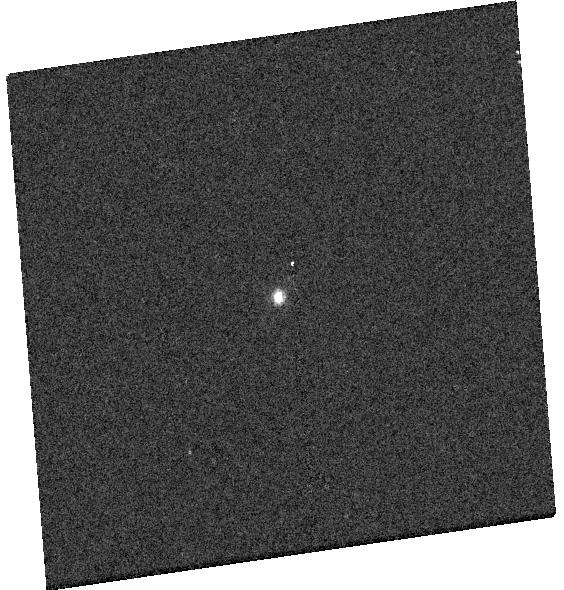
Target: GD-153
Instrument: WFC3/UVIS
Filter: F658N
Exposure: 2 min
Observation ID: hst_17361_04_wfc3_uvis_f658n_if6h04

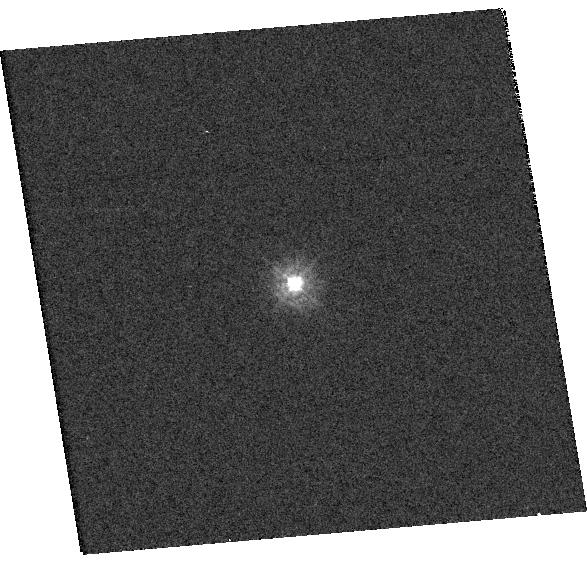
Target: TYC-4212-455-1
Instrument: WFC3/UVIS
Filter: F275W
Exposure: 1 min
Observation ID: hst_17361_15_wfc3_uvis_f275w_if6h15

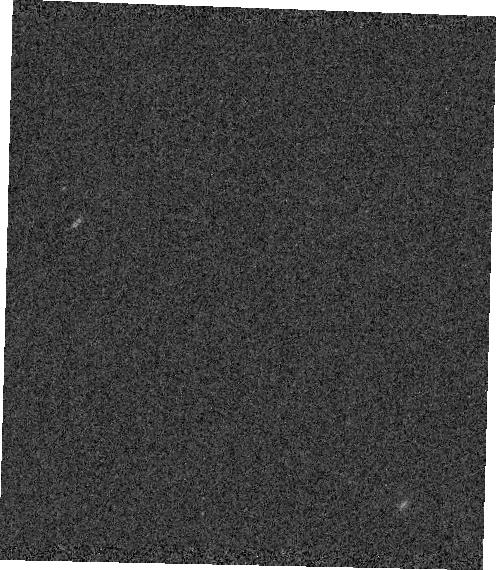
Target: GRW+70
Instrument: WFC3/IR
Filter: F167N
Exposure: 3 min
Observation ID: hst_17361_18_wfc3_ir_f167n_if6h18

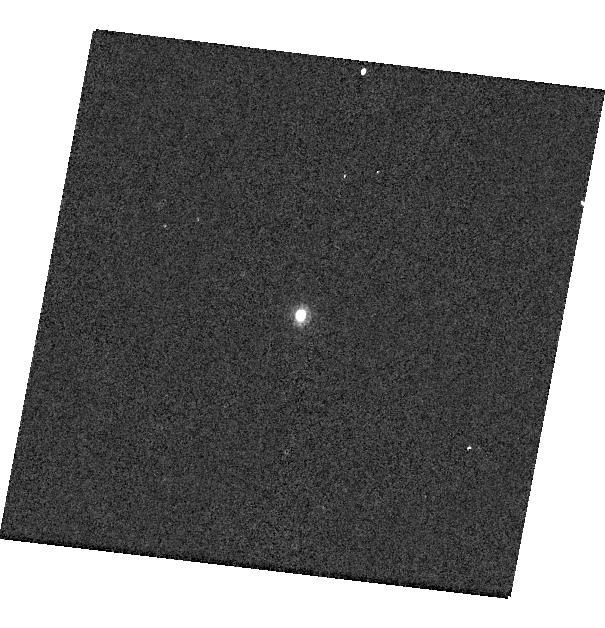
Target: P330E
Instrument: WFC3/UVIS
Filter: F953N
Exposure: 1 min
Observation ID: hst_17361_a4_wfc3_uvis_f953n_if6ha4

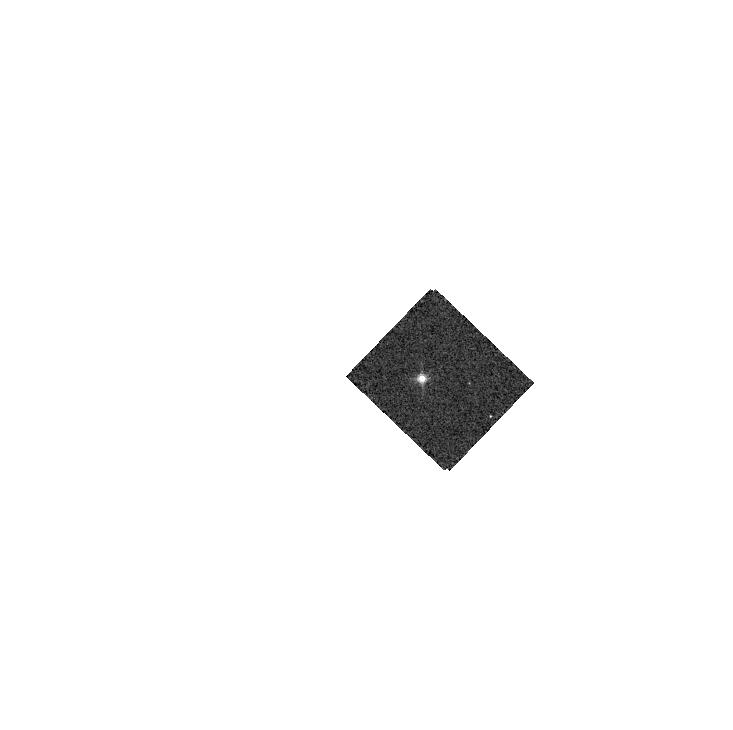
Target: GD-71
Instrument: WFC3/IR
Filter: F132N
Exposure: 1 min
Observation ID: hst_17361_19_wfc3_ir_f132n_if6h19

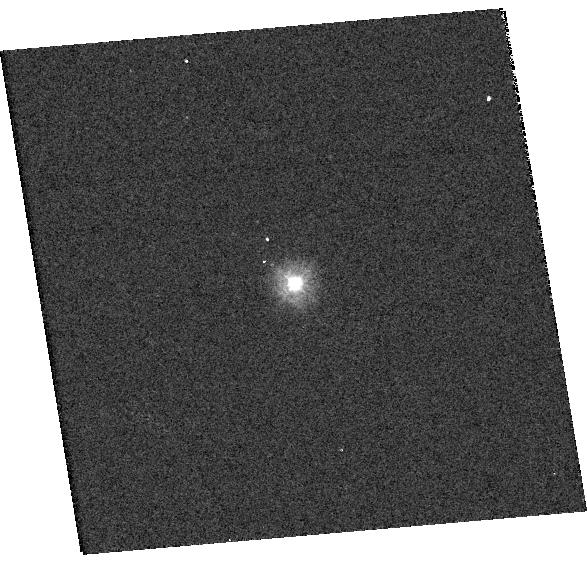
Target: TYC-4212-455-1
Instrument: WFC3/UVIS
Filter: F225W
Exposure: 2 min
Observation ID: hst_17361_15_wfc3_uvis_f225w_if6h15

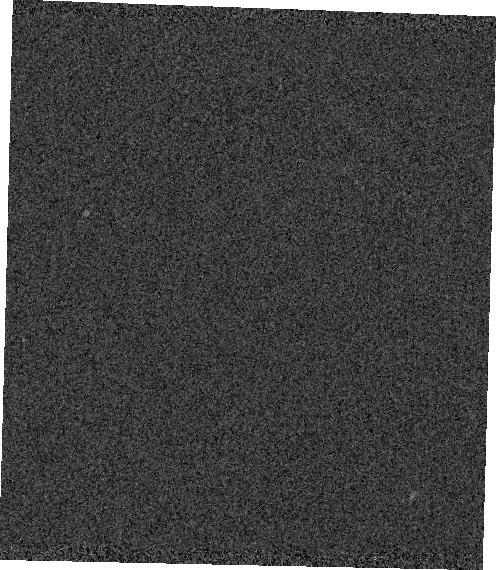
Target: GRW+70
Instrument: WFC3/IR
Filter: F130N
Exposure: 1 min
Observation ID: hst_17361_18_wfc3_ir_f130n_if6h18

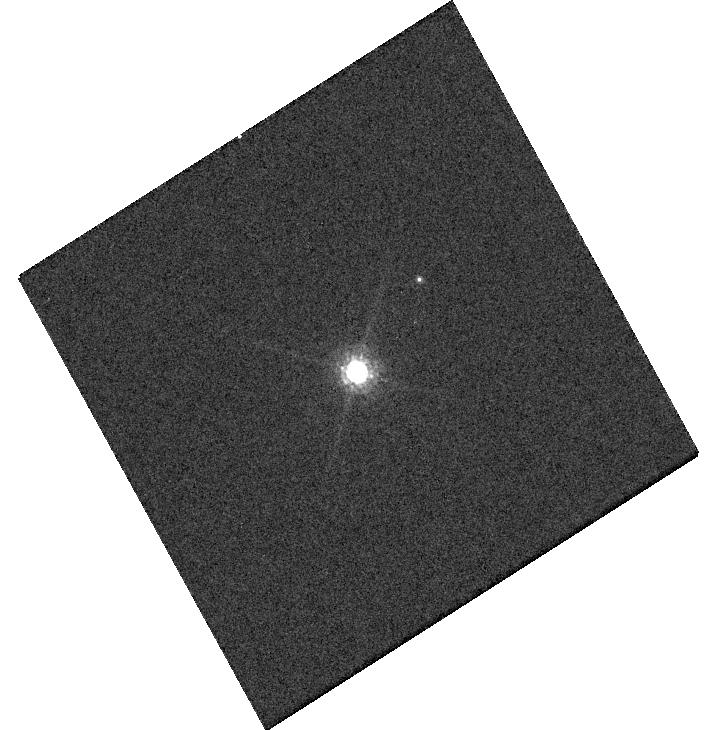
Target: GRW+70
Instrument: WFC3/UVIS
Filter: F850LP
Exposure: 2 min
Observation ID: hst_17361_a7_wfc3_uvis_f850lp_if6ha7

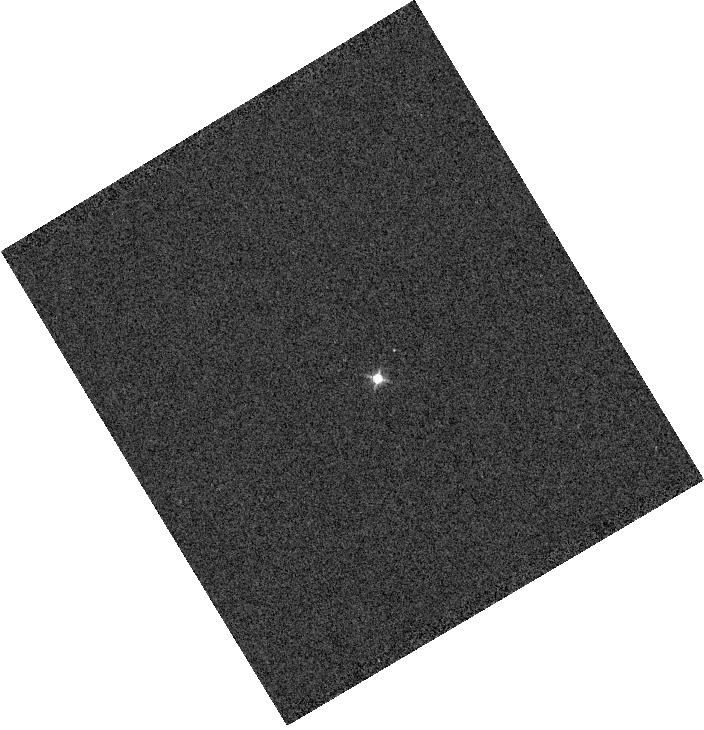
Target: GRW+70
Instrument: WFC3/IR
Filter: F126N
Exposure: 1 min
Observation ID: hst_17361_70_wfc3_ir_f126n_if6h70

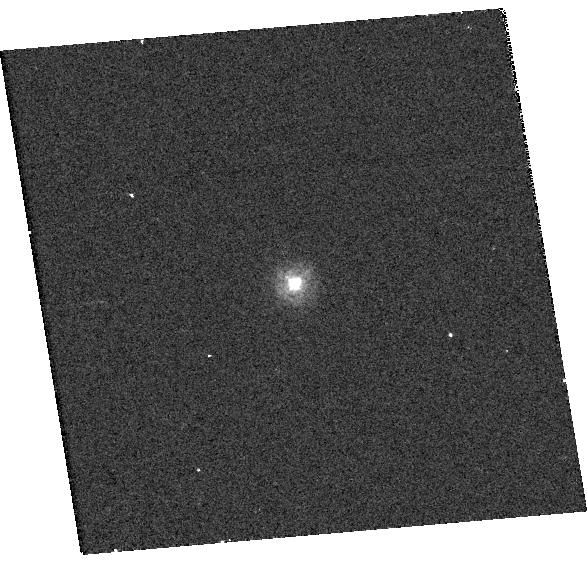
Target: TYC-4212-455-1
Instrument: WFC3/UVIS
Filter: F218W
Exposure: 3 min
Observation ID: hst_17361_15_wfc3_uvis_f218w_if6h15

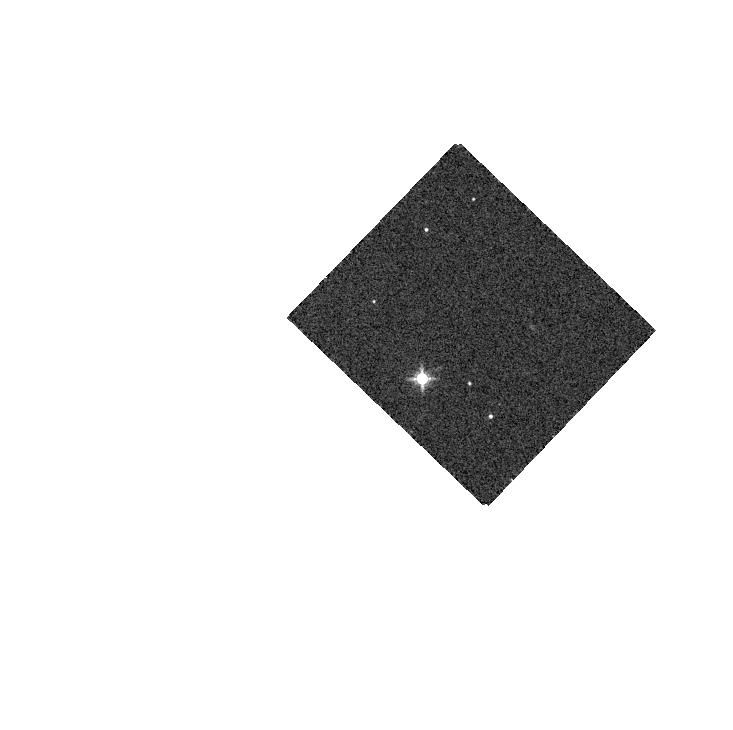
Target: GD-71
Instrument: WFC3/IR
Filter: F139M
Exposure: 1 min
Observation ID: hst_17361_19_wfc3_ir_f139m_if6h19

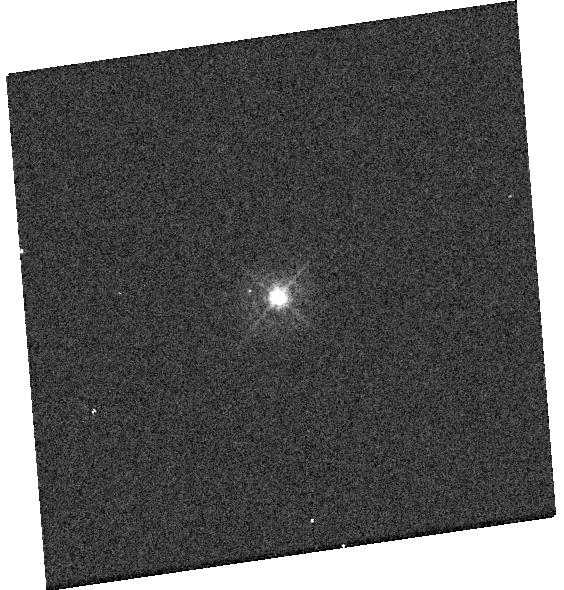
Target: GD-153
Instrument: WFC3/UVIS
Filter: F395N
Exposure: 1 min
Observation ID: hst_17361_04_wfc3_uvis_f395n_if6h04

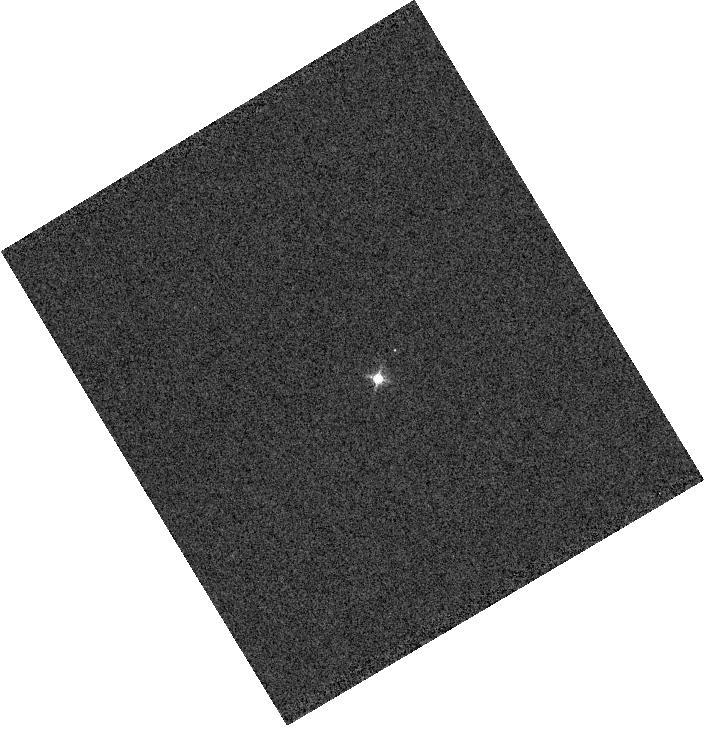
Target: GRW+70
Instrument: WFC3/IR
Filter: F128N
Exposure: 1 min
Observation ID: hst_17361_70_wfc3_ir_f128n_if6h70

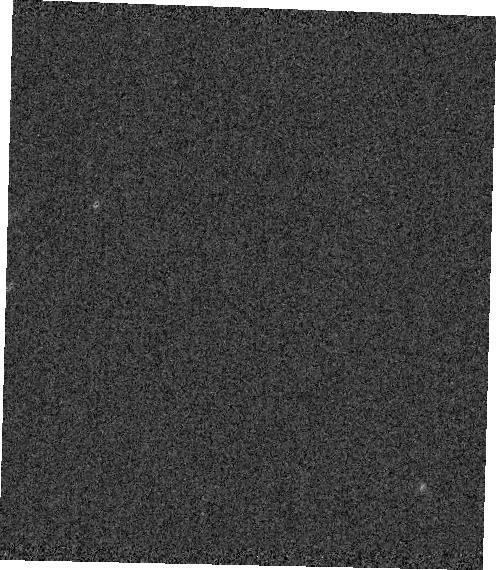
Target: GRW+70
Instrument: WFC3/IR
Filter: F164N
Exposure: 2 min
Observation ID: hst_17361_18_wfc3_ir_f164n_if6h18

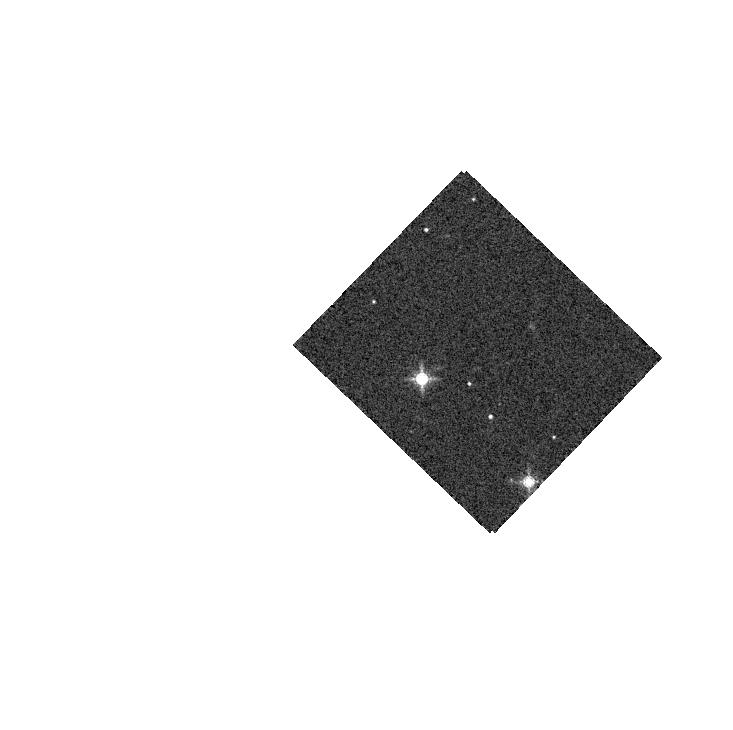
Target: GD-71
Instrument: WFC3/IR
Filter: F153M
Exposure: 1 min
Observation ID: hst_17361_19_wfc3_ir_f153m_if6h19

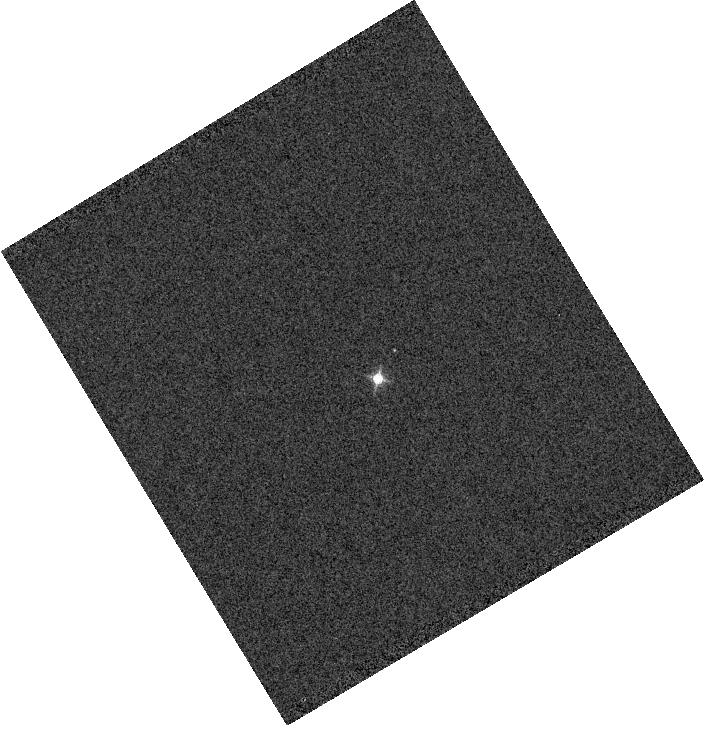
Target: GRW+70
Instrument: WFC3/IR
Filter: F130N
Exposure: 1 min
Observation ID: hst_17361_70_wfc3_ir_f130n_if6h70

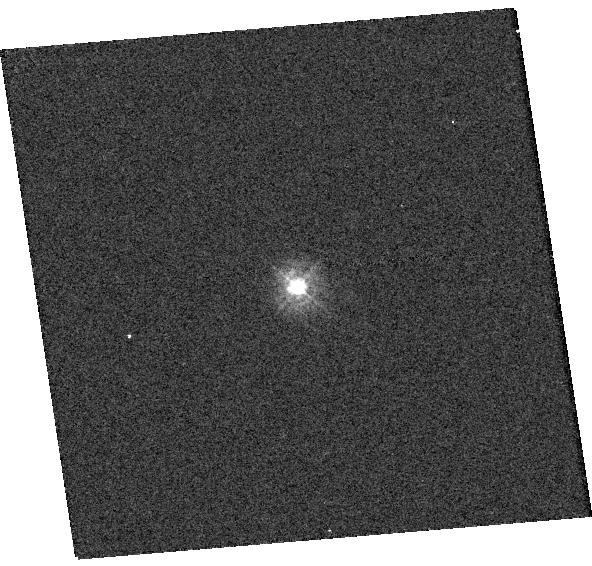
Target: TYC-4212-455-1
Instrument: WFC3/UVIS
Filter: F275W
Exposure: 1 min
Observation ID: hst_17361_16_wfc3_uvis_f275w_if6h16

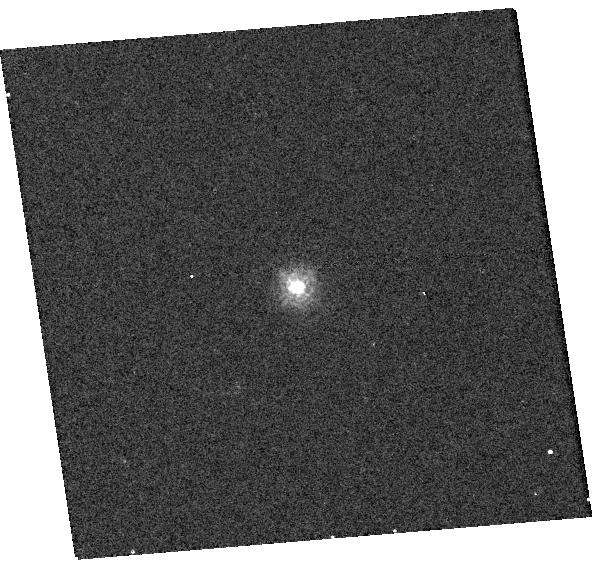
Target: TYC-4212-455-1
Instrument: WFC3/UVIS
Filter: F218W
Exposure: 3 min
Observation ID: hst_17361_16_wfc3_uvis_f218w_if6h16

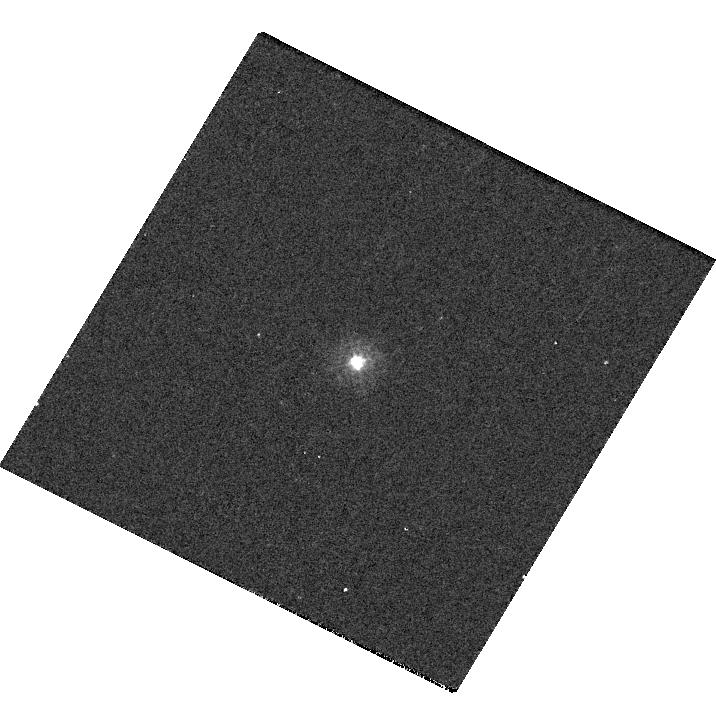
Target: P330E
Instrument: WFC3/UVIS
Filter: F275W
Exposure: 4 min
Observation ID: hst_17361_62_wfc3_uvis_f275w_if6h62

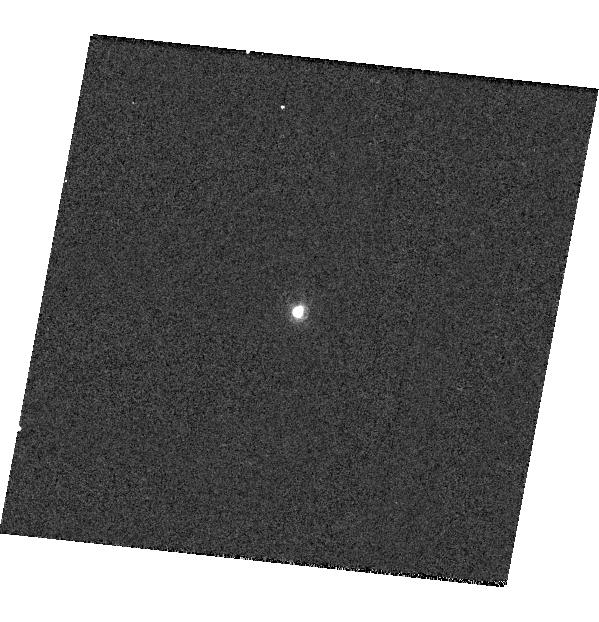
Target: P330E
Instrument: WFC3/UVIS
Filter: F953N
Exposure: 1 min
Observation ID: hst_17361_14_wfc3_uvis_f953n_if6h14

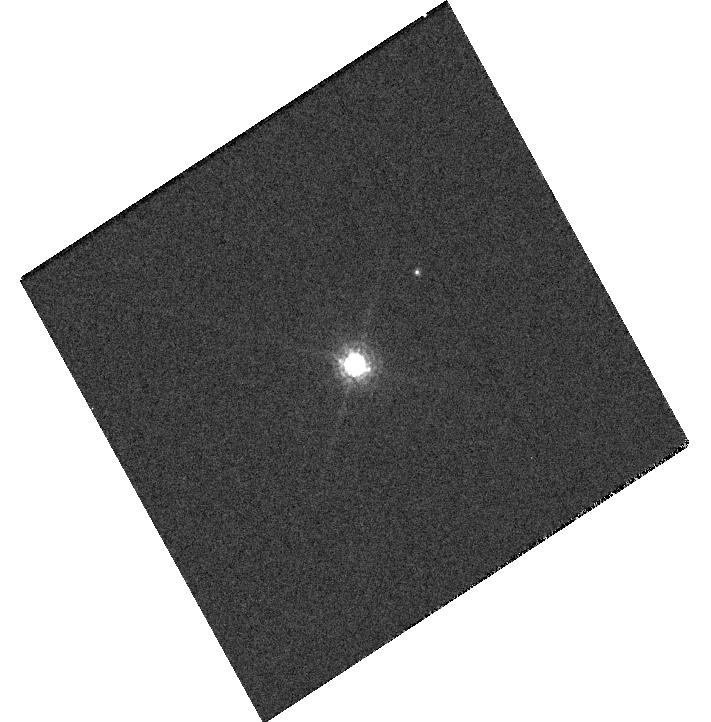
Target: GRW+70
Instrument: WFC3/UVIS
Filter: F850LP
Exposure: 2 min
Observation ID: hst_17361_07_wfc3_uvis_f850lp_if6h07

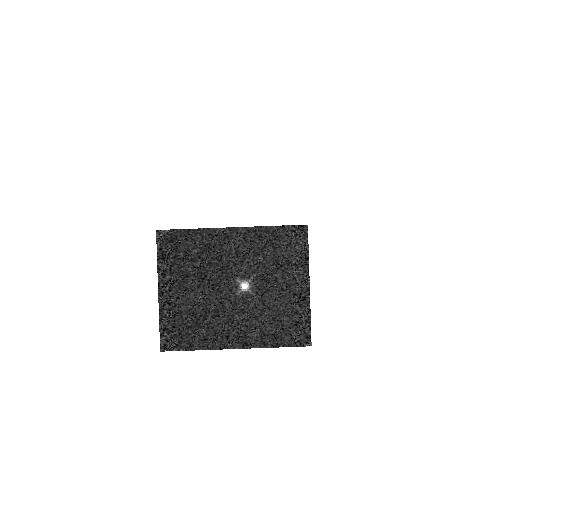
Target: GD-153
Instrument: WFC3/IR
Filter: F132N
Exposure: 2 min
Observation ID: hst_17361_17_wfc3_ir_f132n_if6h17

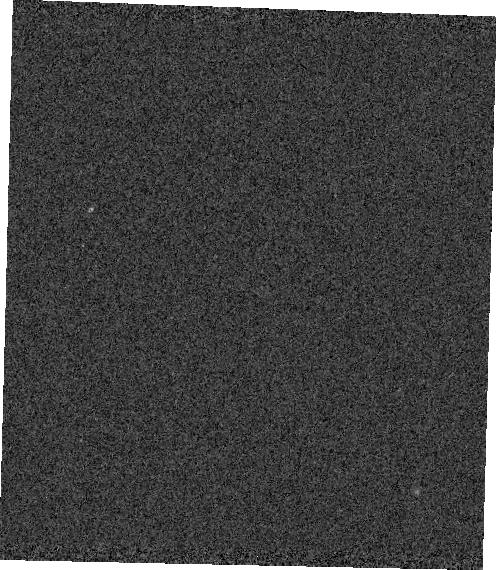
Target: GRW+70
Instrument: WFC3/IR
Filter: F132N
Exposure: 1 min
Observation ID: hst_17361_18_wfc3_ir_f132n_if6h18

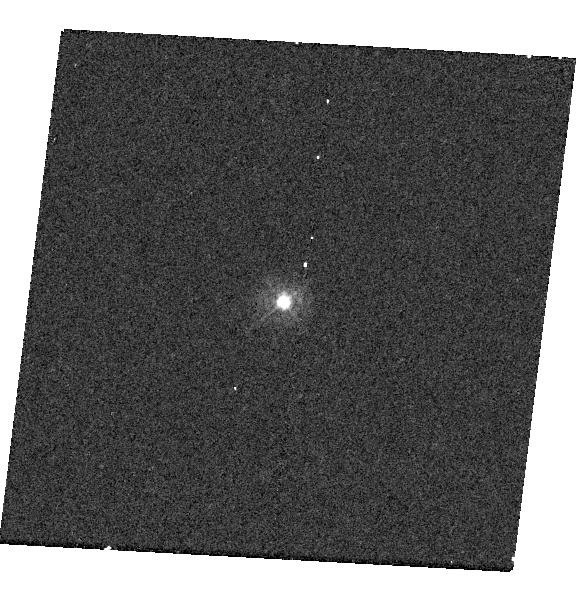
Target: P330E
Instrument: WFC3/UVIS
Filter: F275W
Exposure: 4 min
Observation ID: hst_17361_13_wfc3_uvis_f275w_if6h13

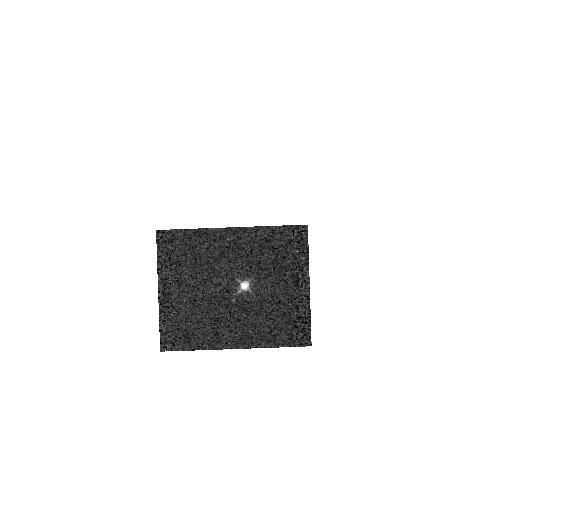
Target: GD-153
Instrument: WFC3/IR
Filter: F128N
Exposure: 2 min
Observation ID: hst_17361_17_wfc3_ir_f128n_if6h17

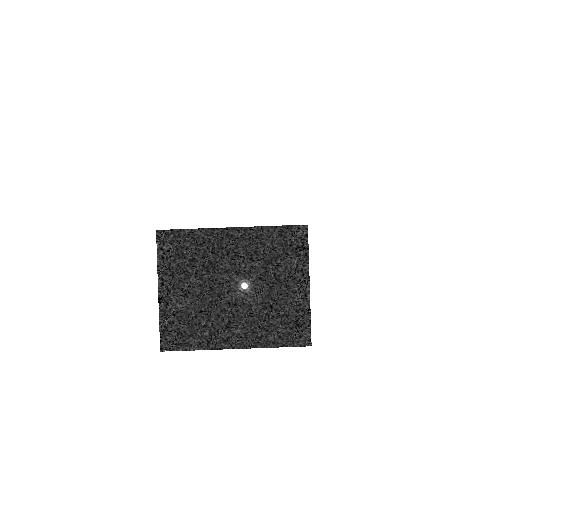
Target: GD-153
Instrument: WFC3/IR
Filter: F164N
Exposure: 2 min
Observation ID: hst_17361_17_wfc3_ir_f164n_if6h17

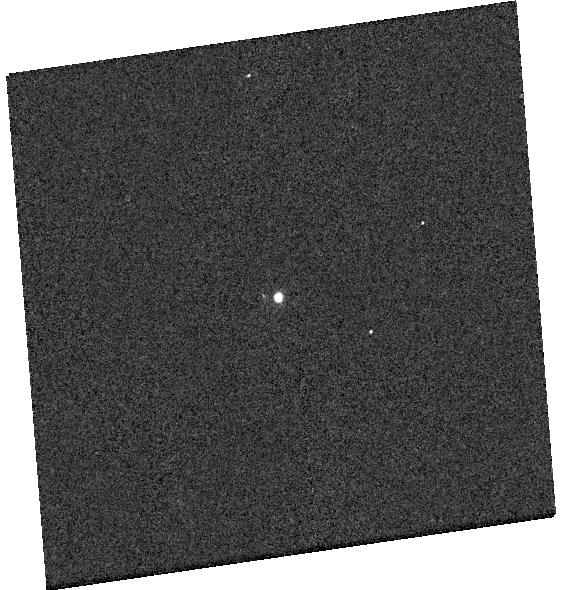
Target: GD-153
Instrument: WFC3/UVIS
Filter: F953N
Exposure: 2 min
Observation ID: hst_17361_04_wfc3_uvis_f953n_if6h04

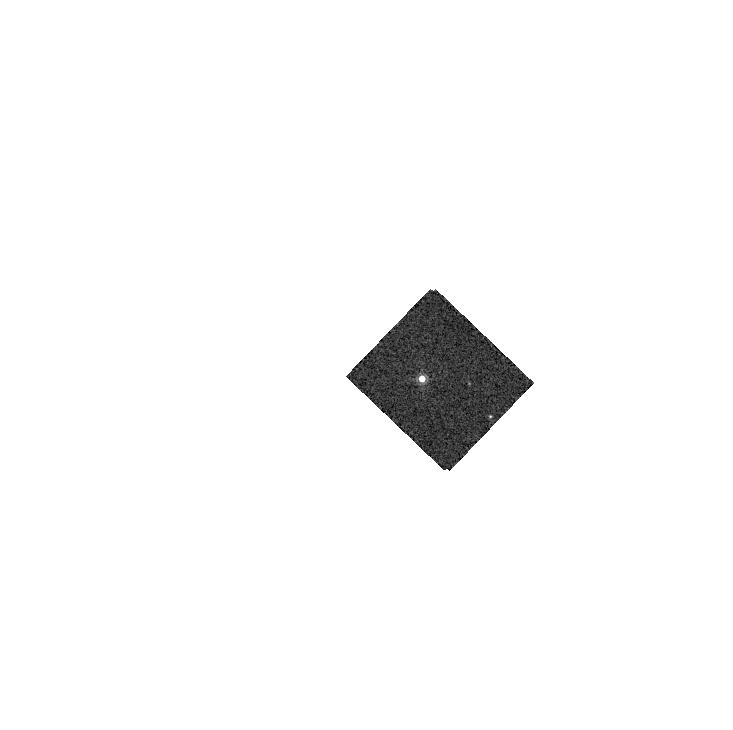
Target: GD-71
Instrument: WFC3/IR
Filter: F167N
Exposure: 1 min
Observation ID: hst_17361_19_wfc3_ir_f167n_if6h19

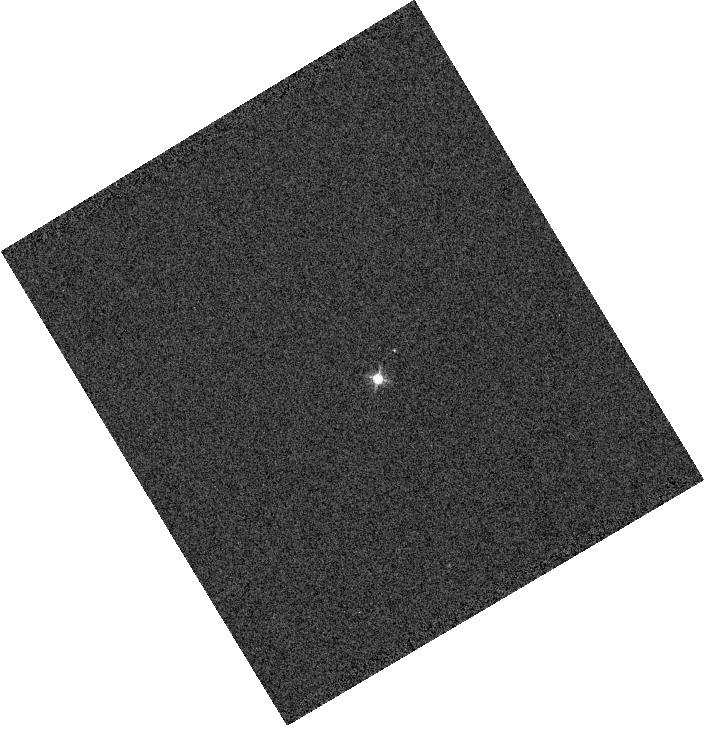
Target: GRW+70
Instrument: WFC3/IR
Filter: F132N
Exposure: 1 min
Observation ID: hst_17361_70_wfc3_ir_f132n_if6h70

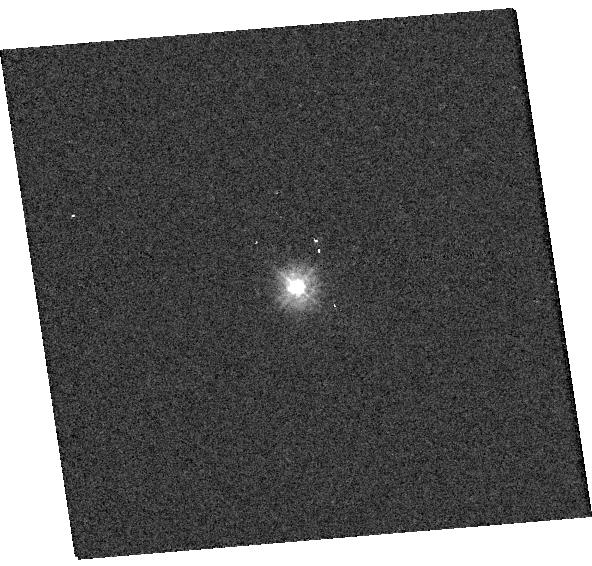
Target: TYC-4212-455-1
Instrument: WFC3/UVIS
Filter: F225W
Exposure: 2 min
Observation ID: hst_17361_16_wfc3_uvis_f225w_if6h16

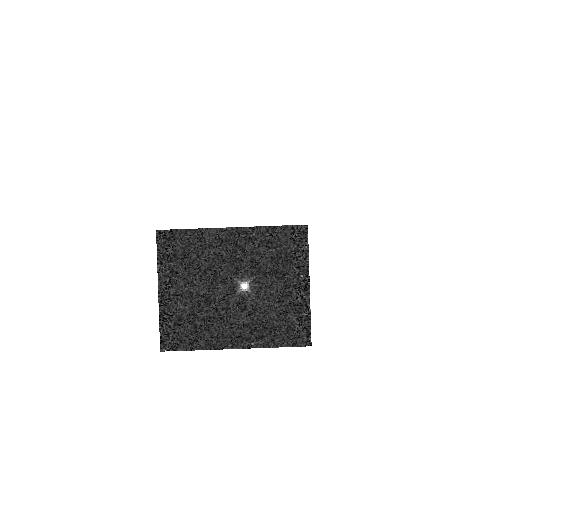
Target: GD-153
Instrument: WFC3/IR
Filter: F126N
Exposure: 2 min
Observation ID: hst_17361_17_wfc3_ir_f126n_if6h17

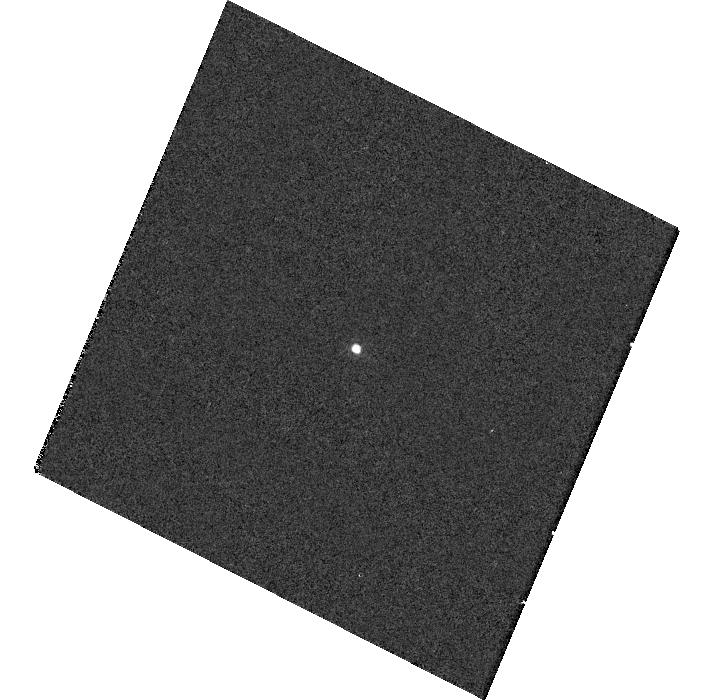
Target: GD-153
Instrument: WFC3/UVIS
Filter: F953N
Exposure: 2 min
Observation ID: hst_17361_03_wfc3_uvis_f953n_if6h03

WFC3 UVIS and IR Photometry (PI: Calamida, Annalisa)

Using high signal-to-noise observations of spectrophotometric standard stars in staring mode, this program serves as a monitor of the UVIS and IR channel throughput and stability. The data will be used to compute inverse sensitivities (i.e. zeropoints), encircled energies, and any required color term corrections for both WFC3 channels as a function of time, wavelength, and position on the detector.